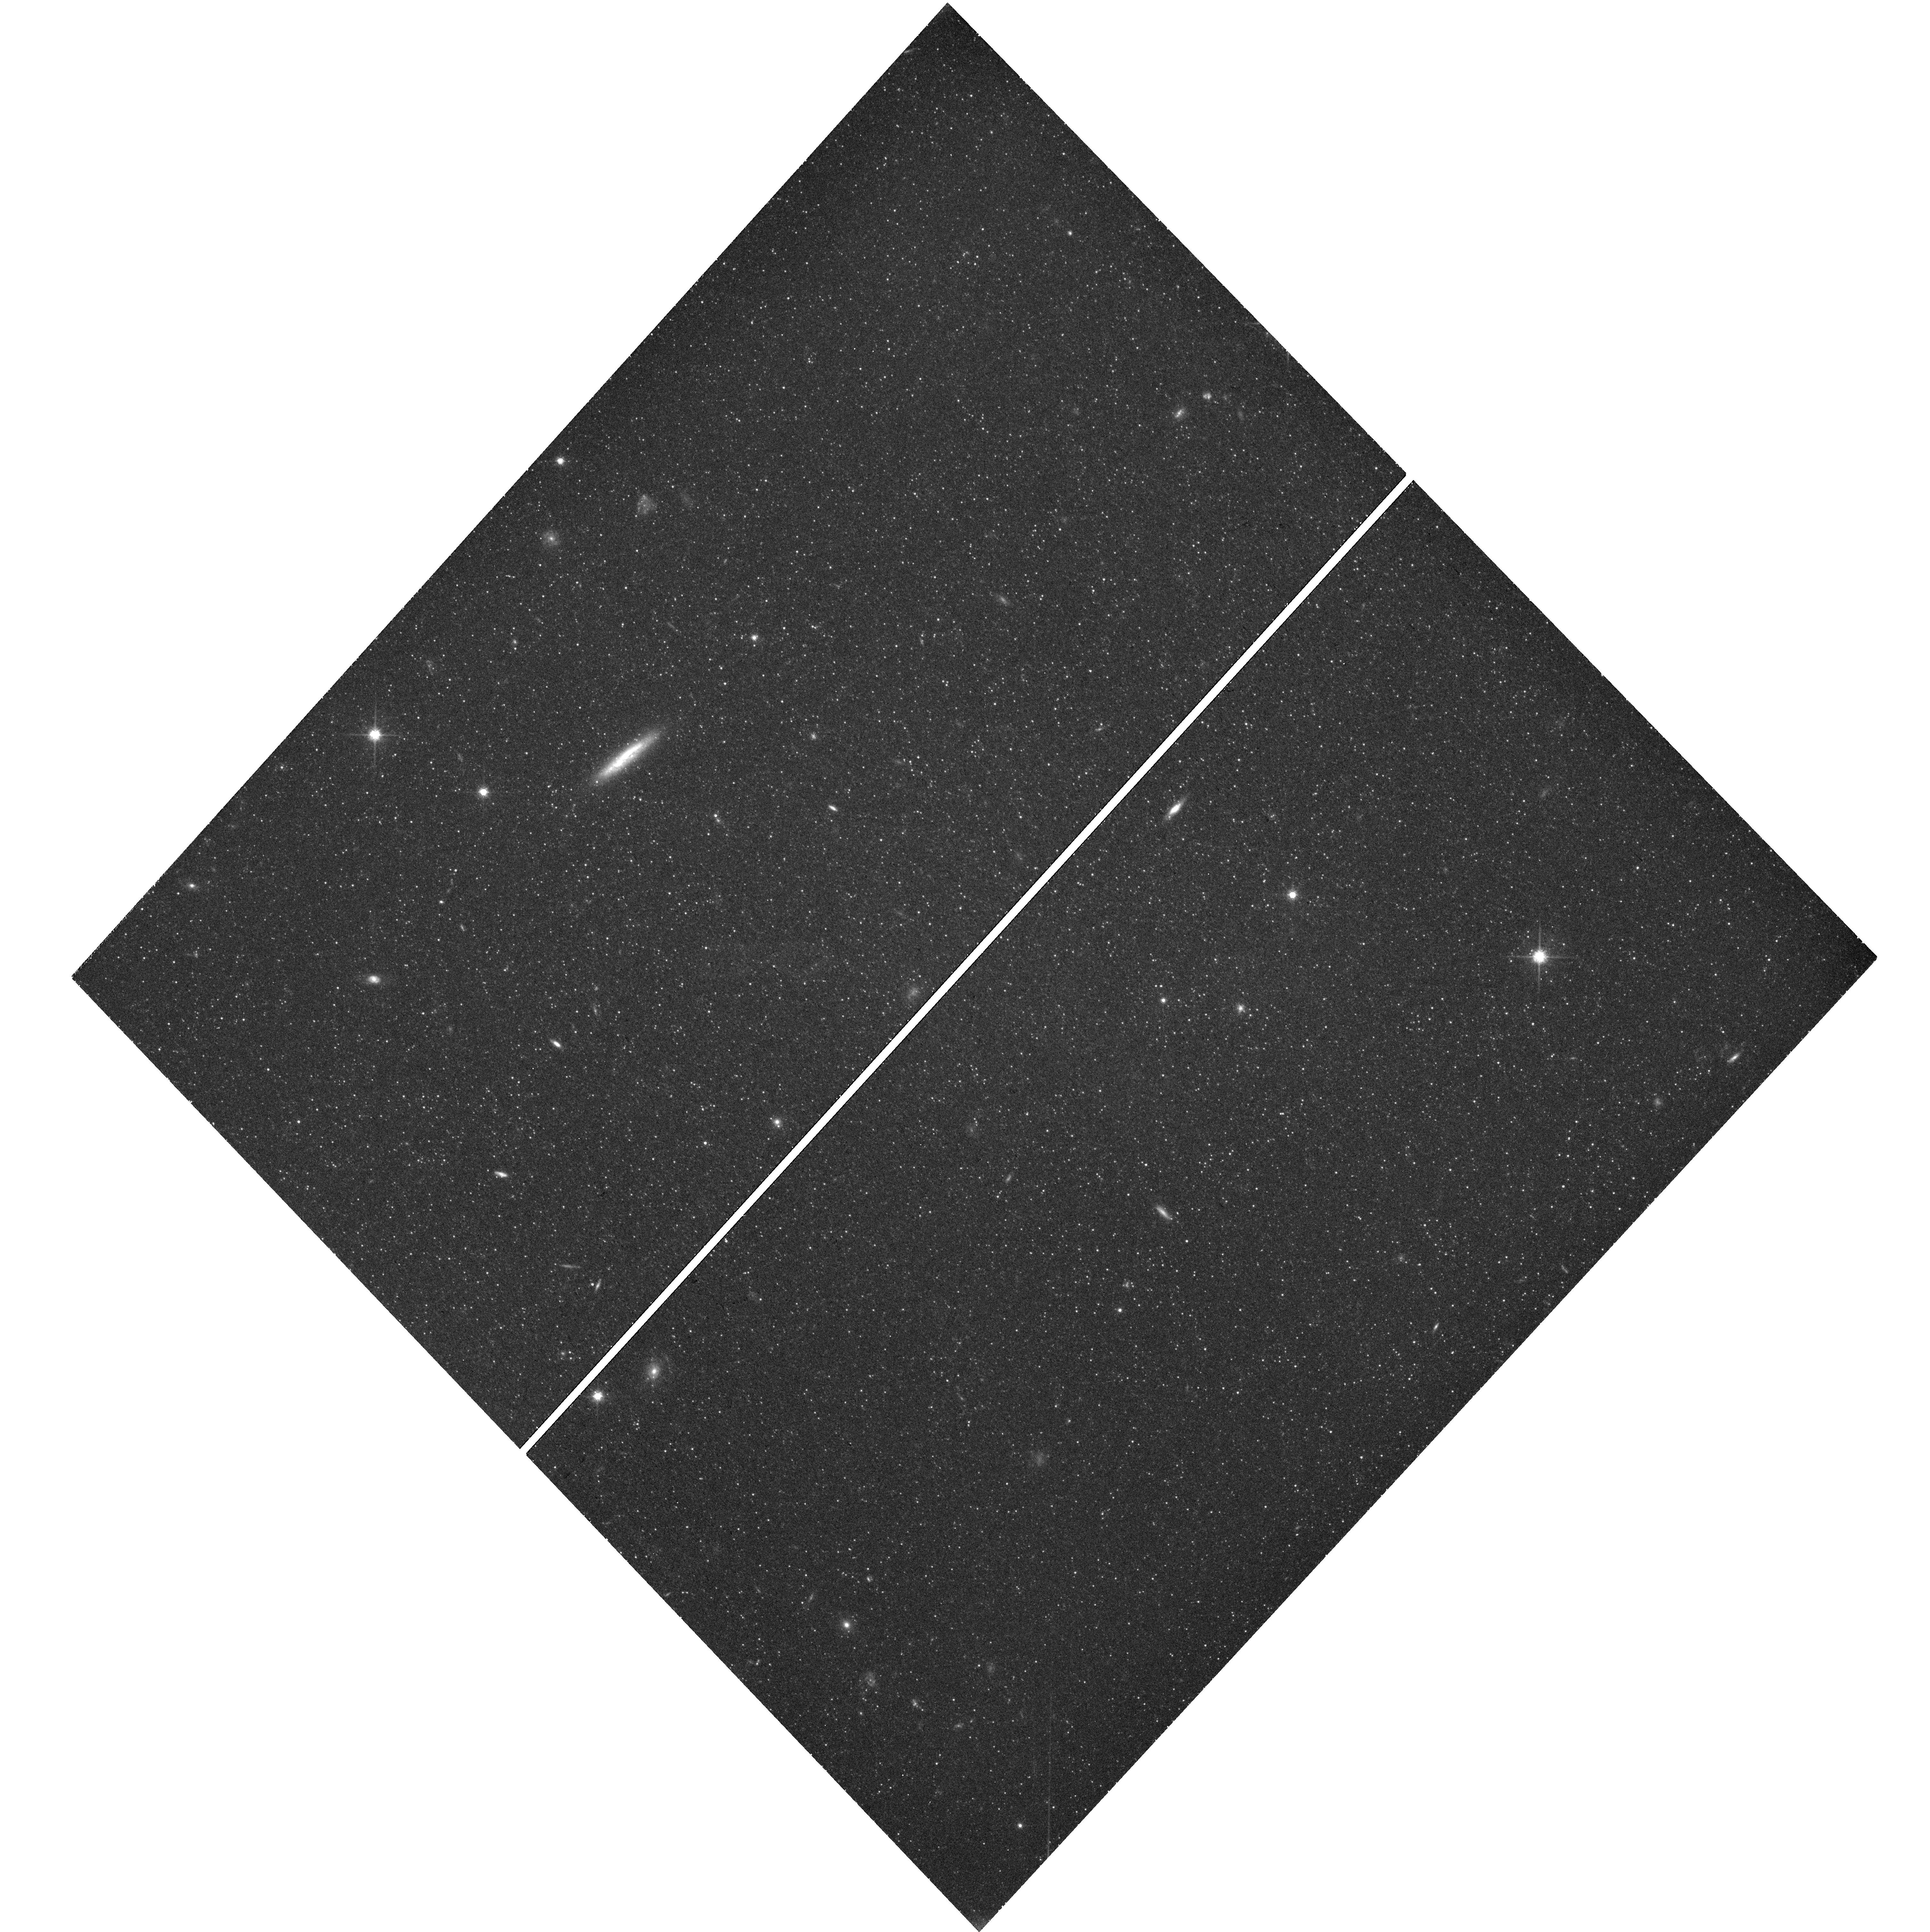
Target: NAME-F8D1
Instrument: WFC3/UVIS
Filter: F814W
Exposure: 45 min
Observation ID: hst_16191_02_wfc3_uvis_f814w_ieea02

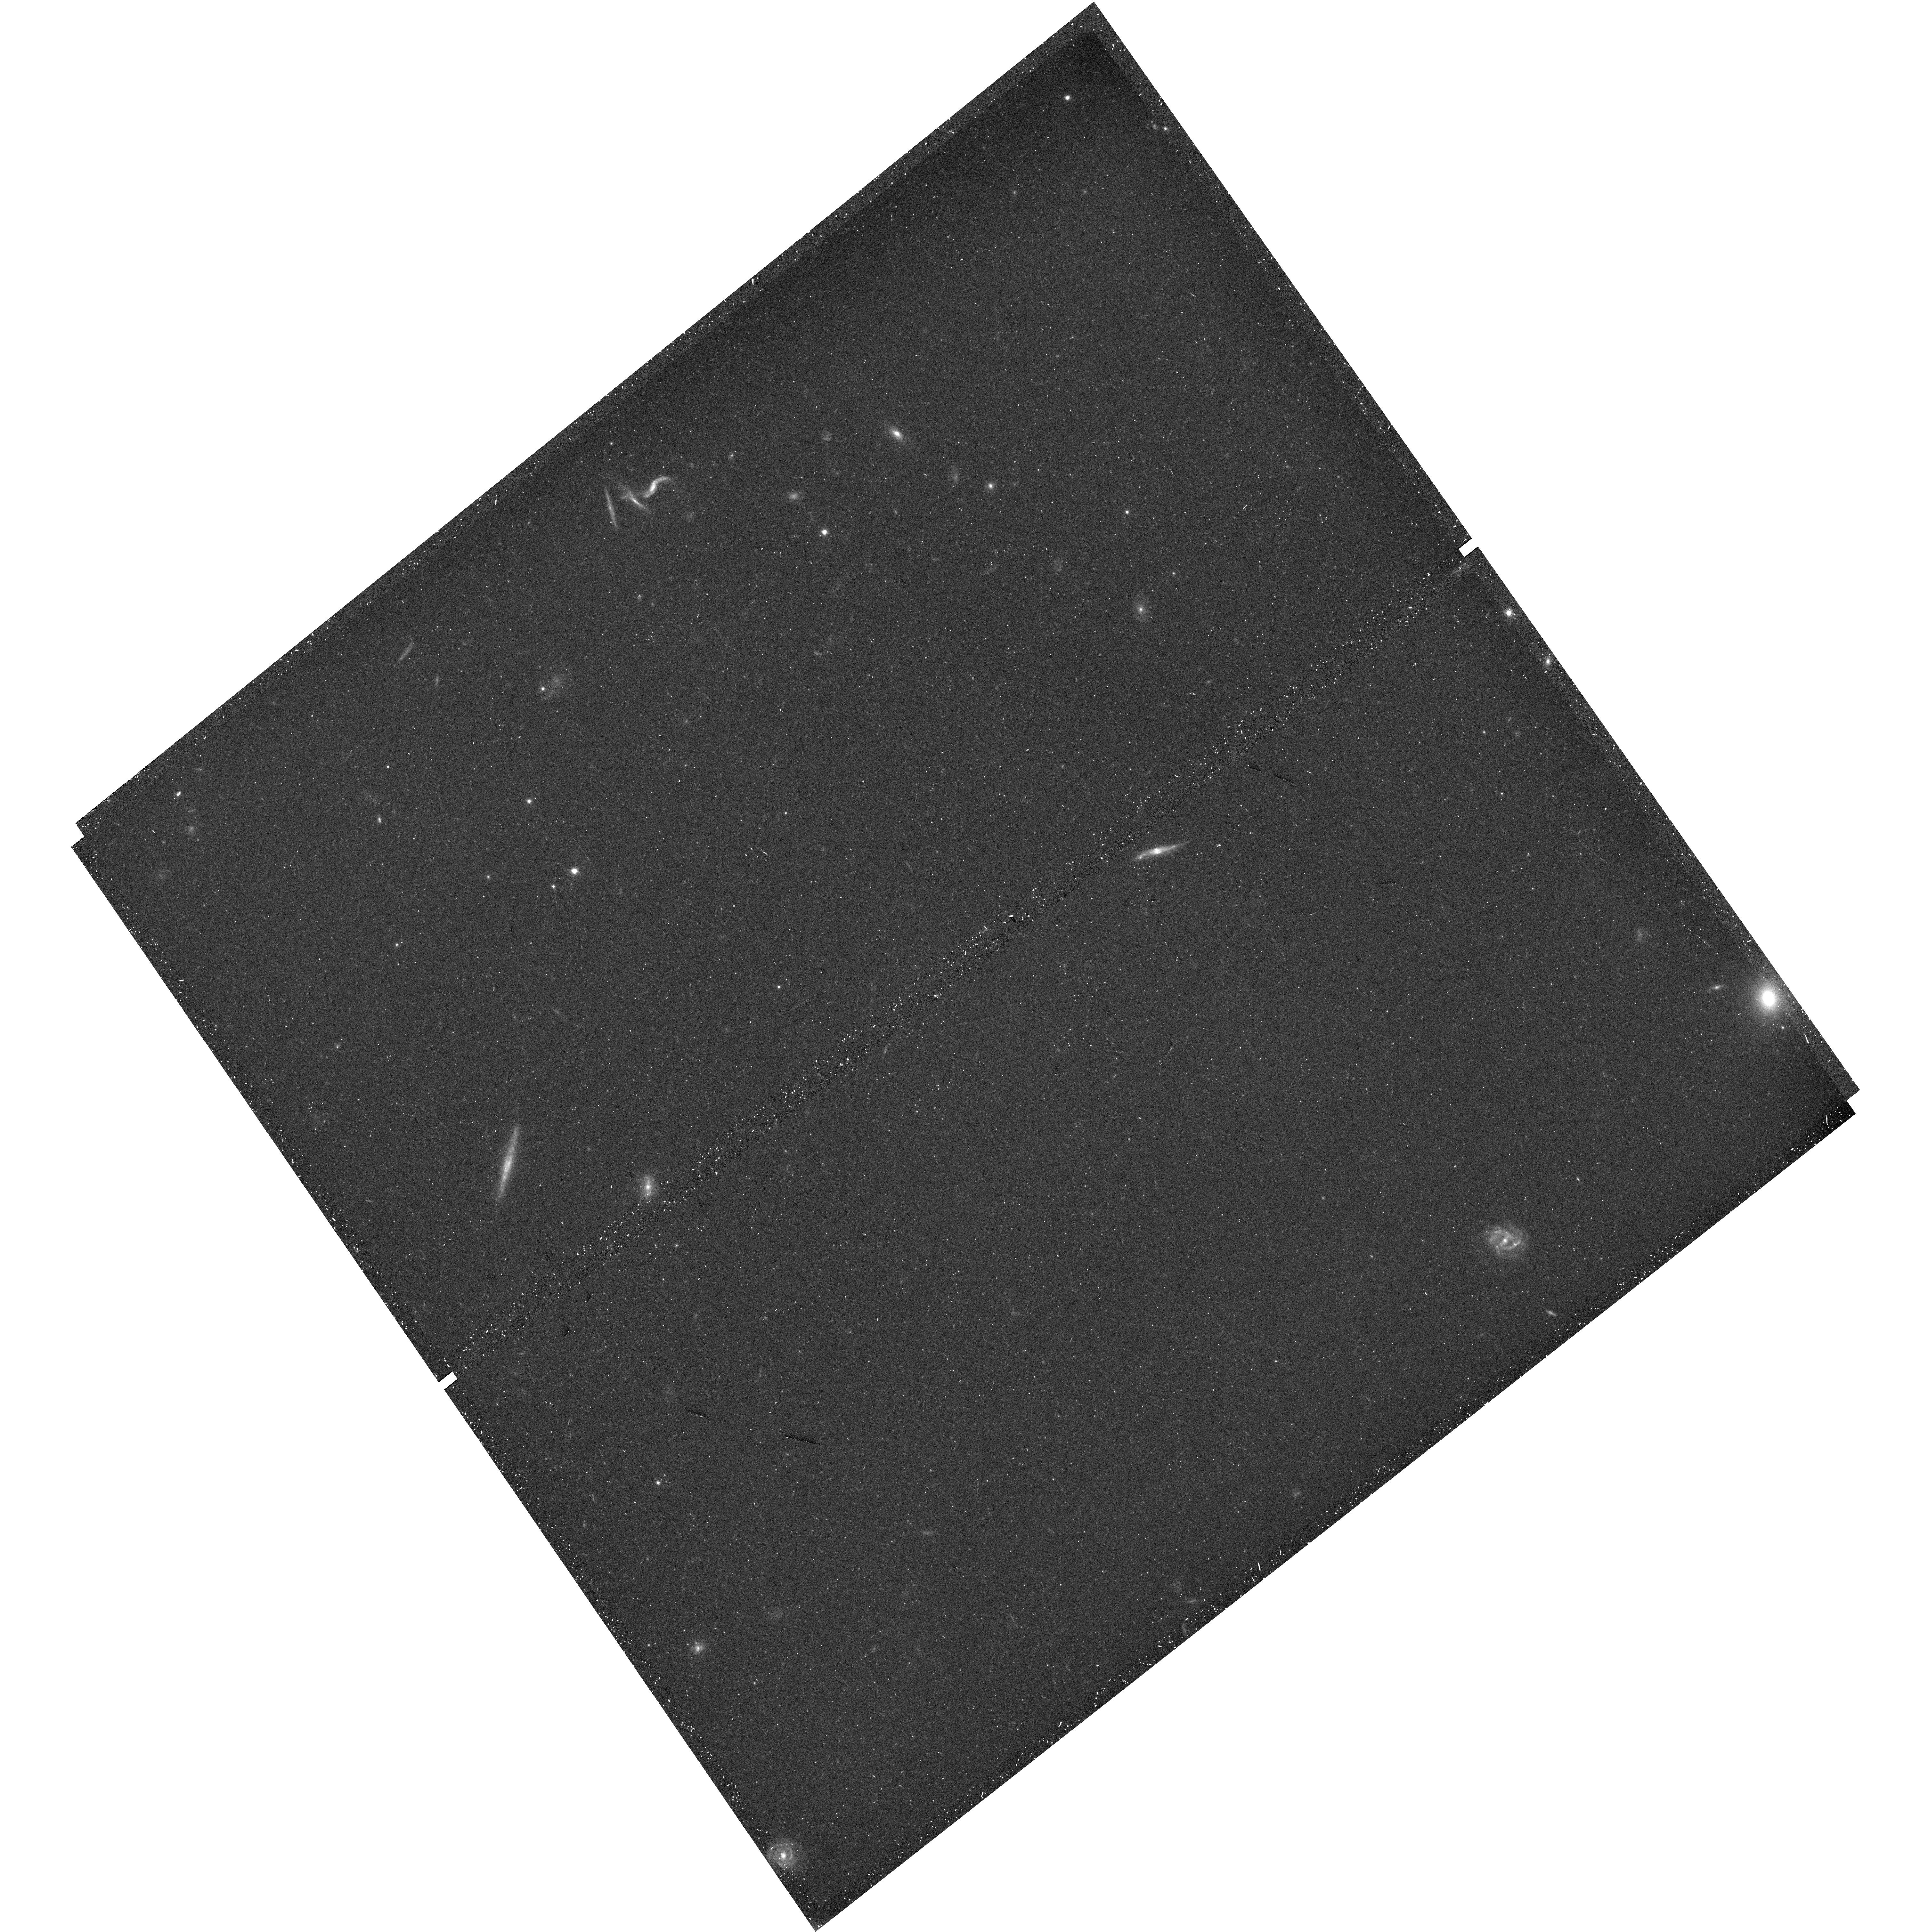
Target: F8D1-FIELD2
Instrument: WFC3/UVIS
Filter: F606W
Exposure: 20 min
Observation ID: hst_16191_33_wfc3_uvis_f606w_ieea33

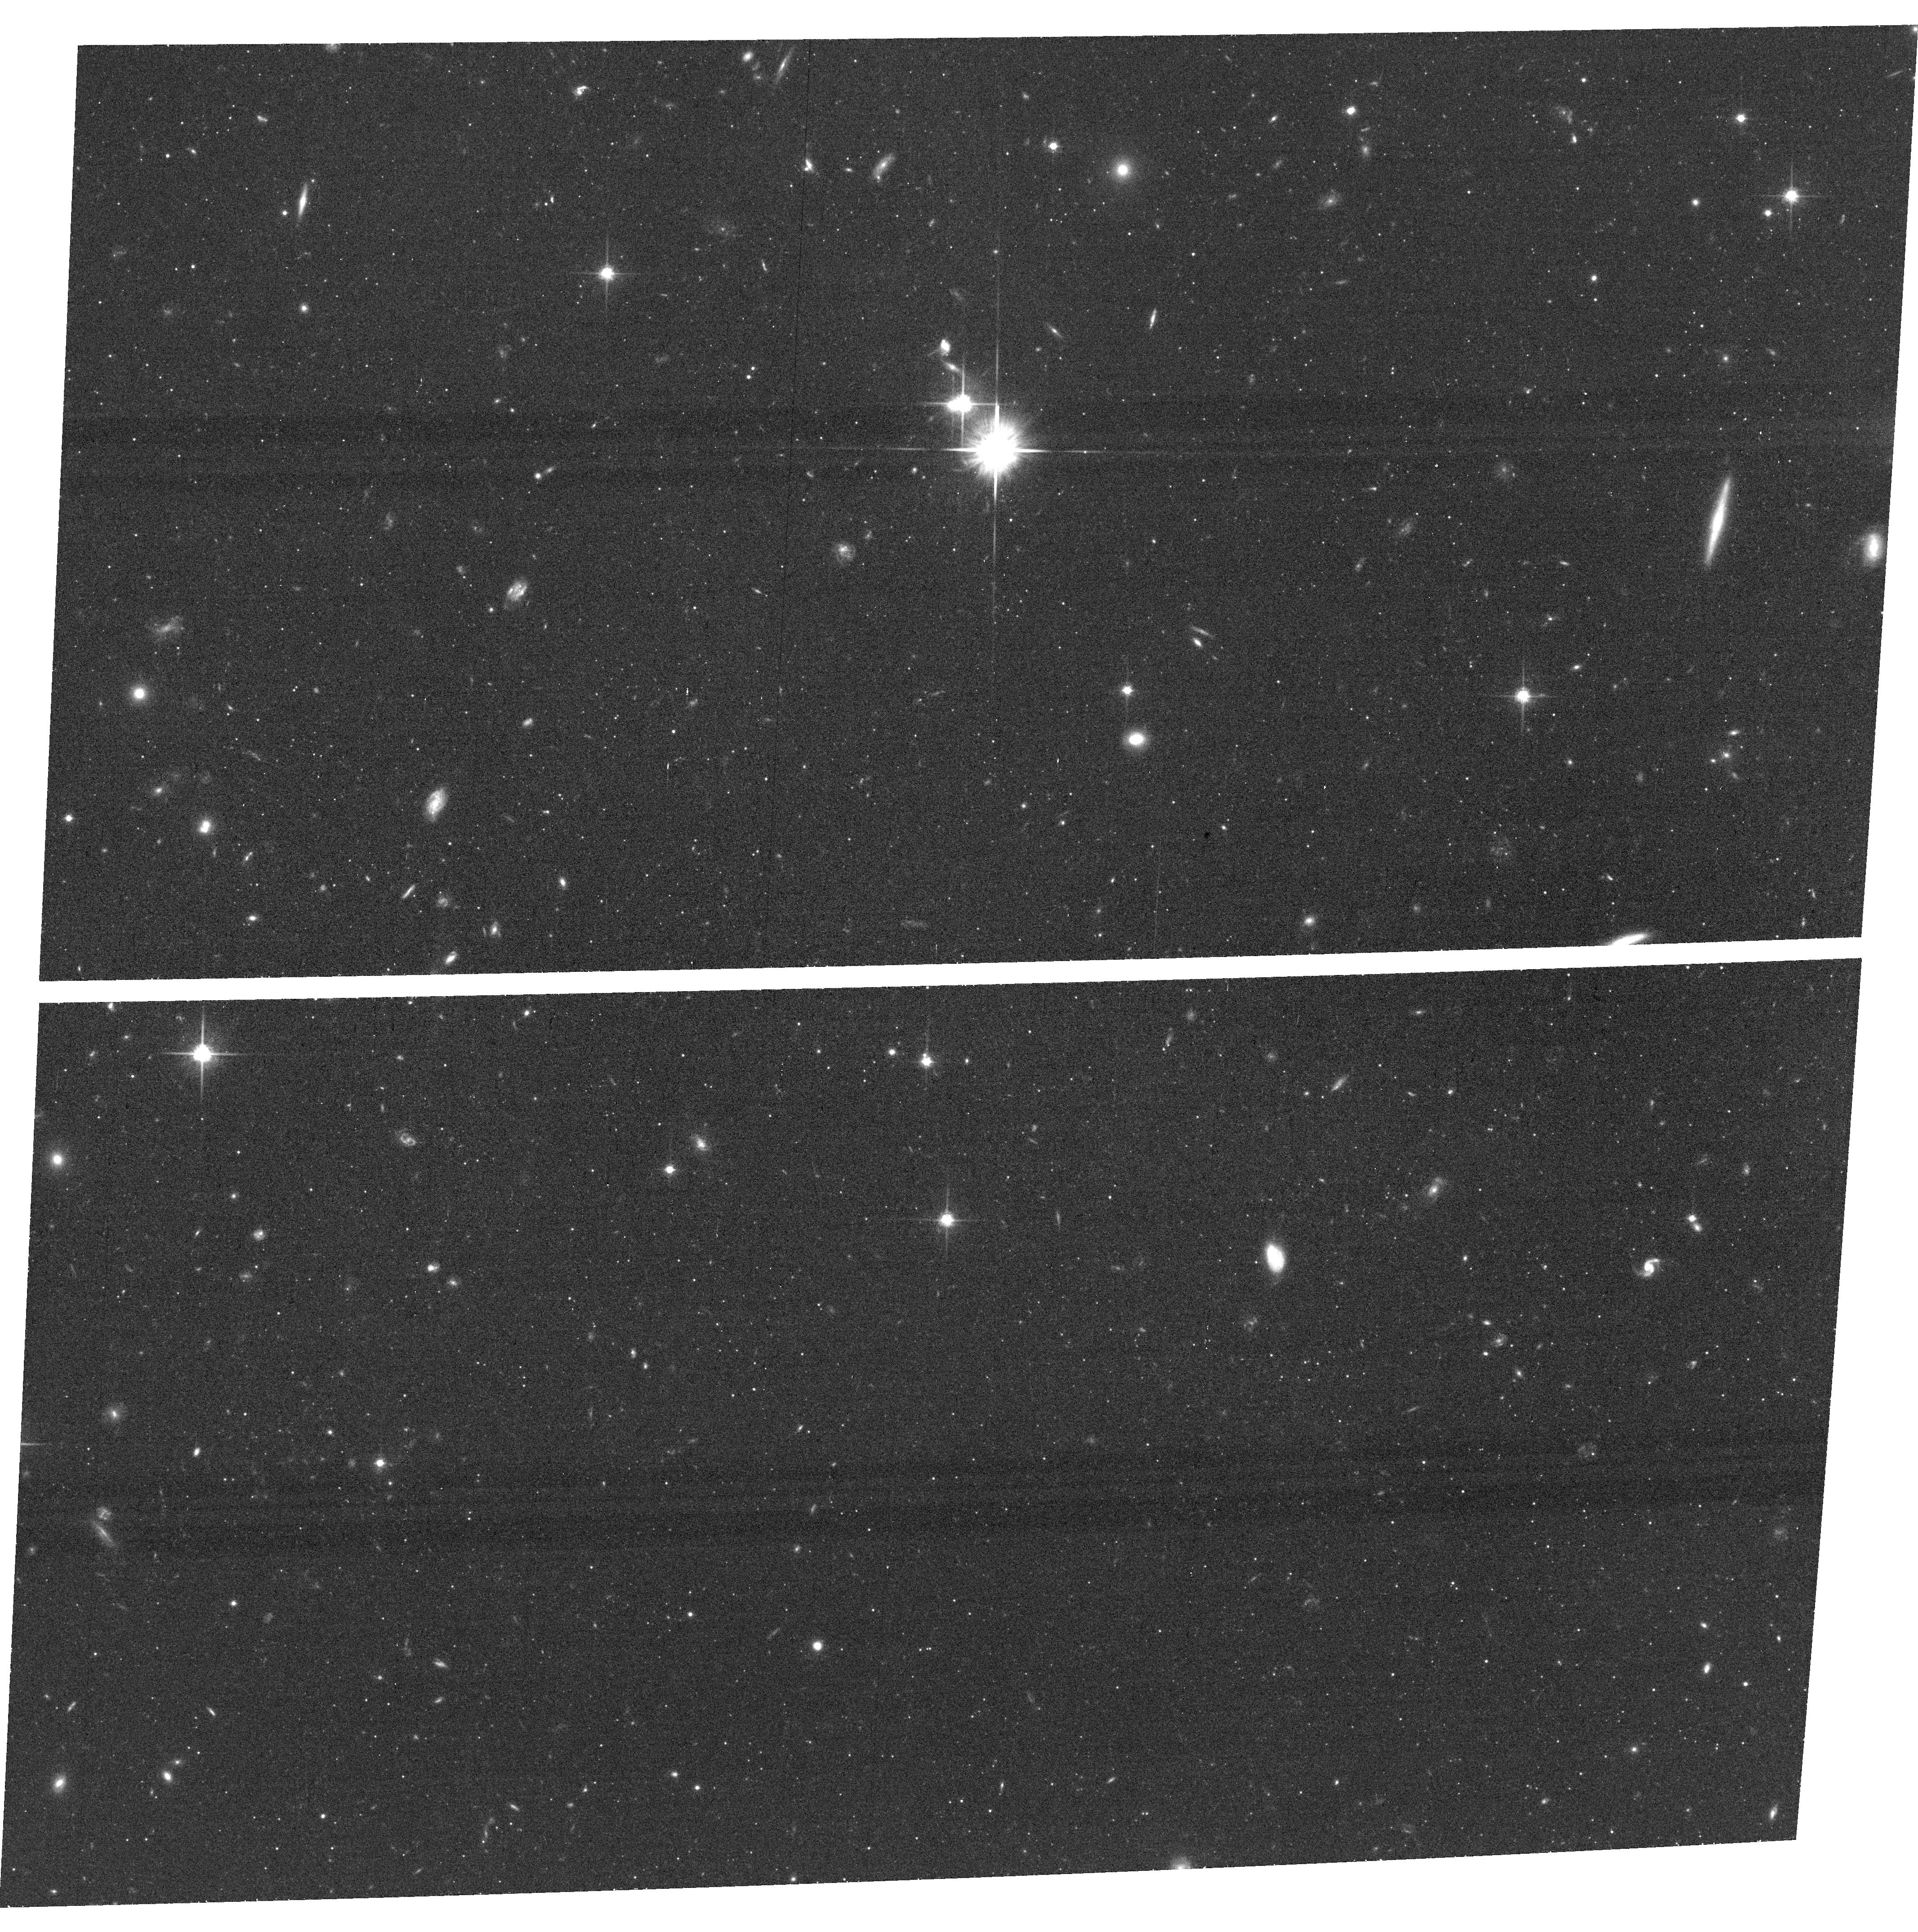
Target: field at RA 146.380°, Dec 67.505°
Instrument: ACS/WFC
Filter: F814W
Exposure: 43 min
Observation ID: hst_16191_05_acs_wfc_f814w_jeea05

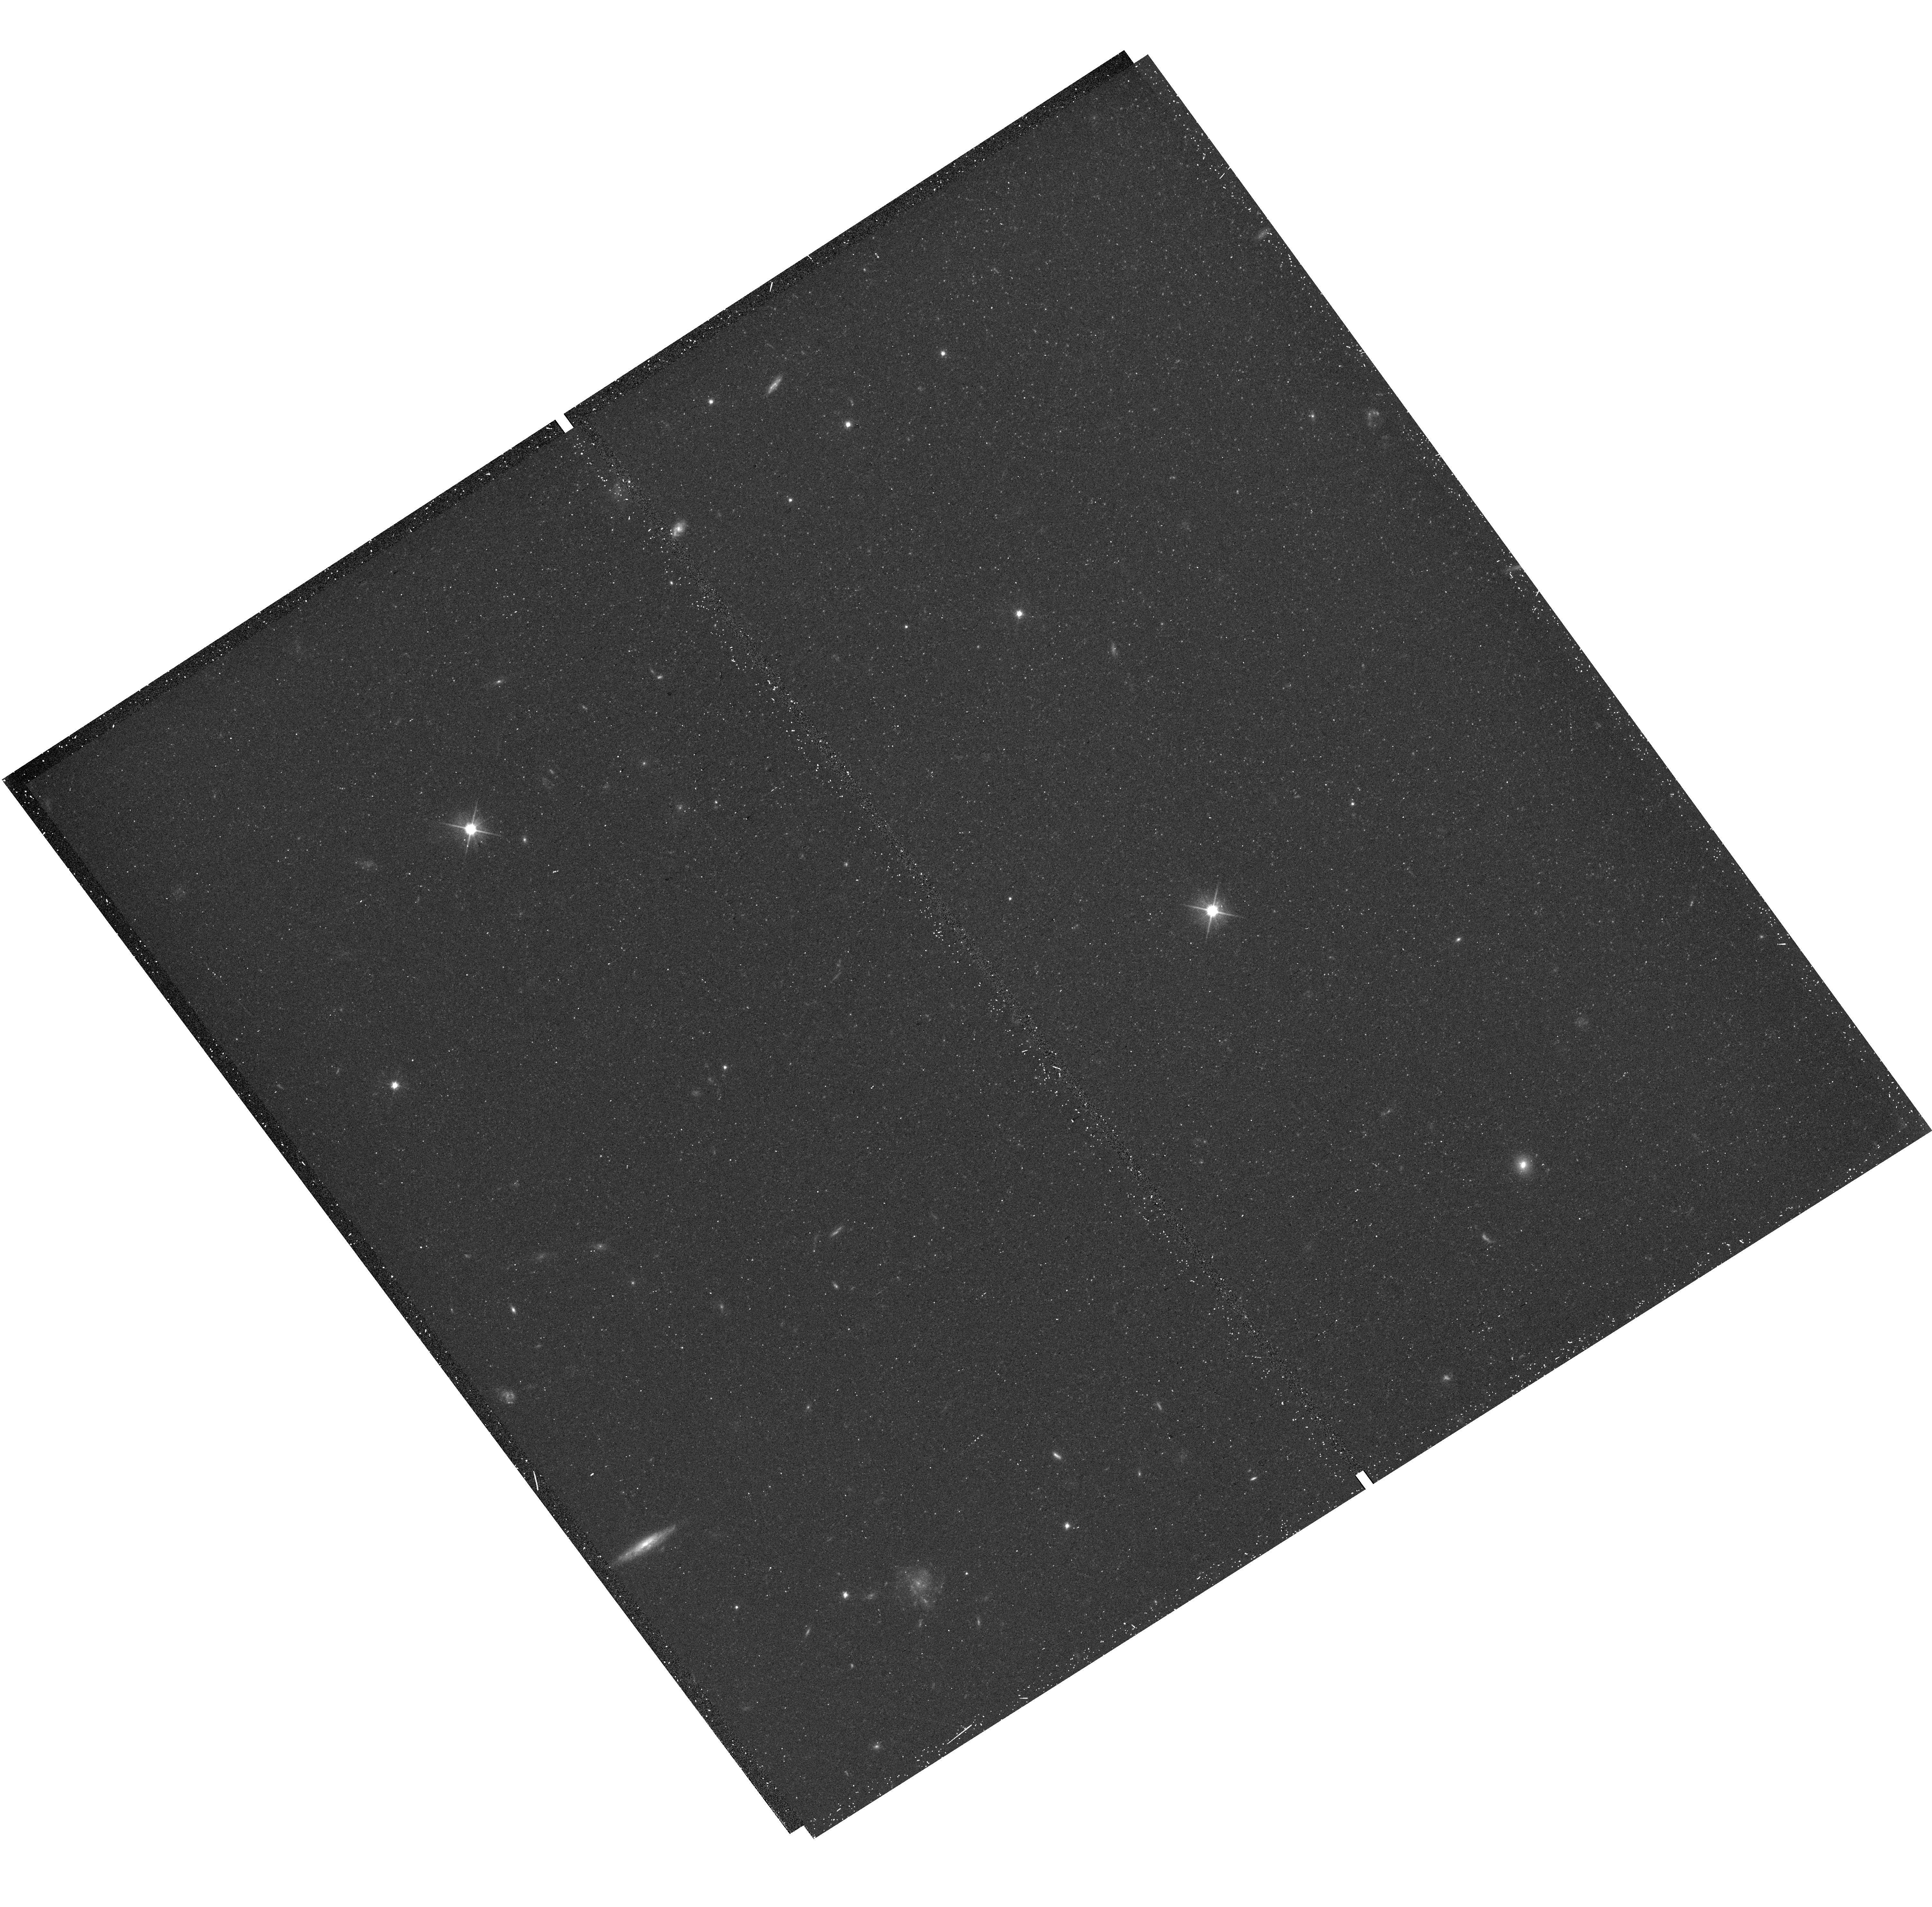
Target: F8D1-FIELD4
Instrument: WFC3/UVIS
Filter: F606W
Exposure: 20 min
Observation ID: hst_16191_35_wfc3_uvis_f606w_ieea35

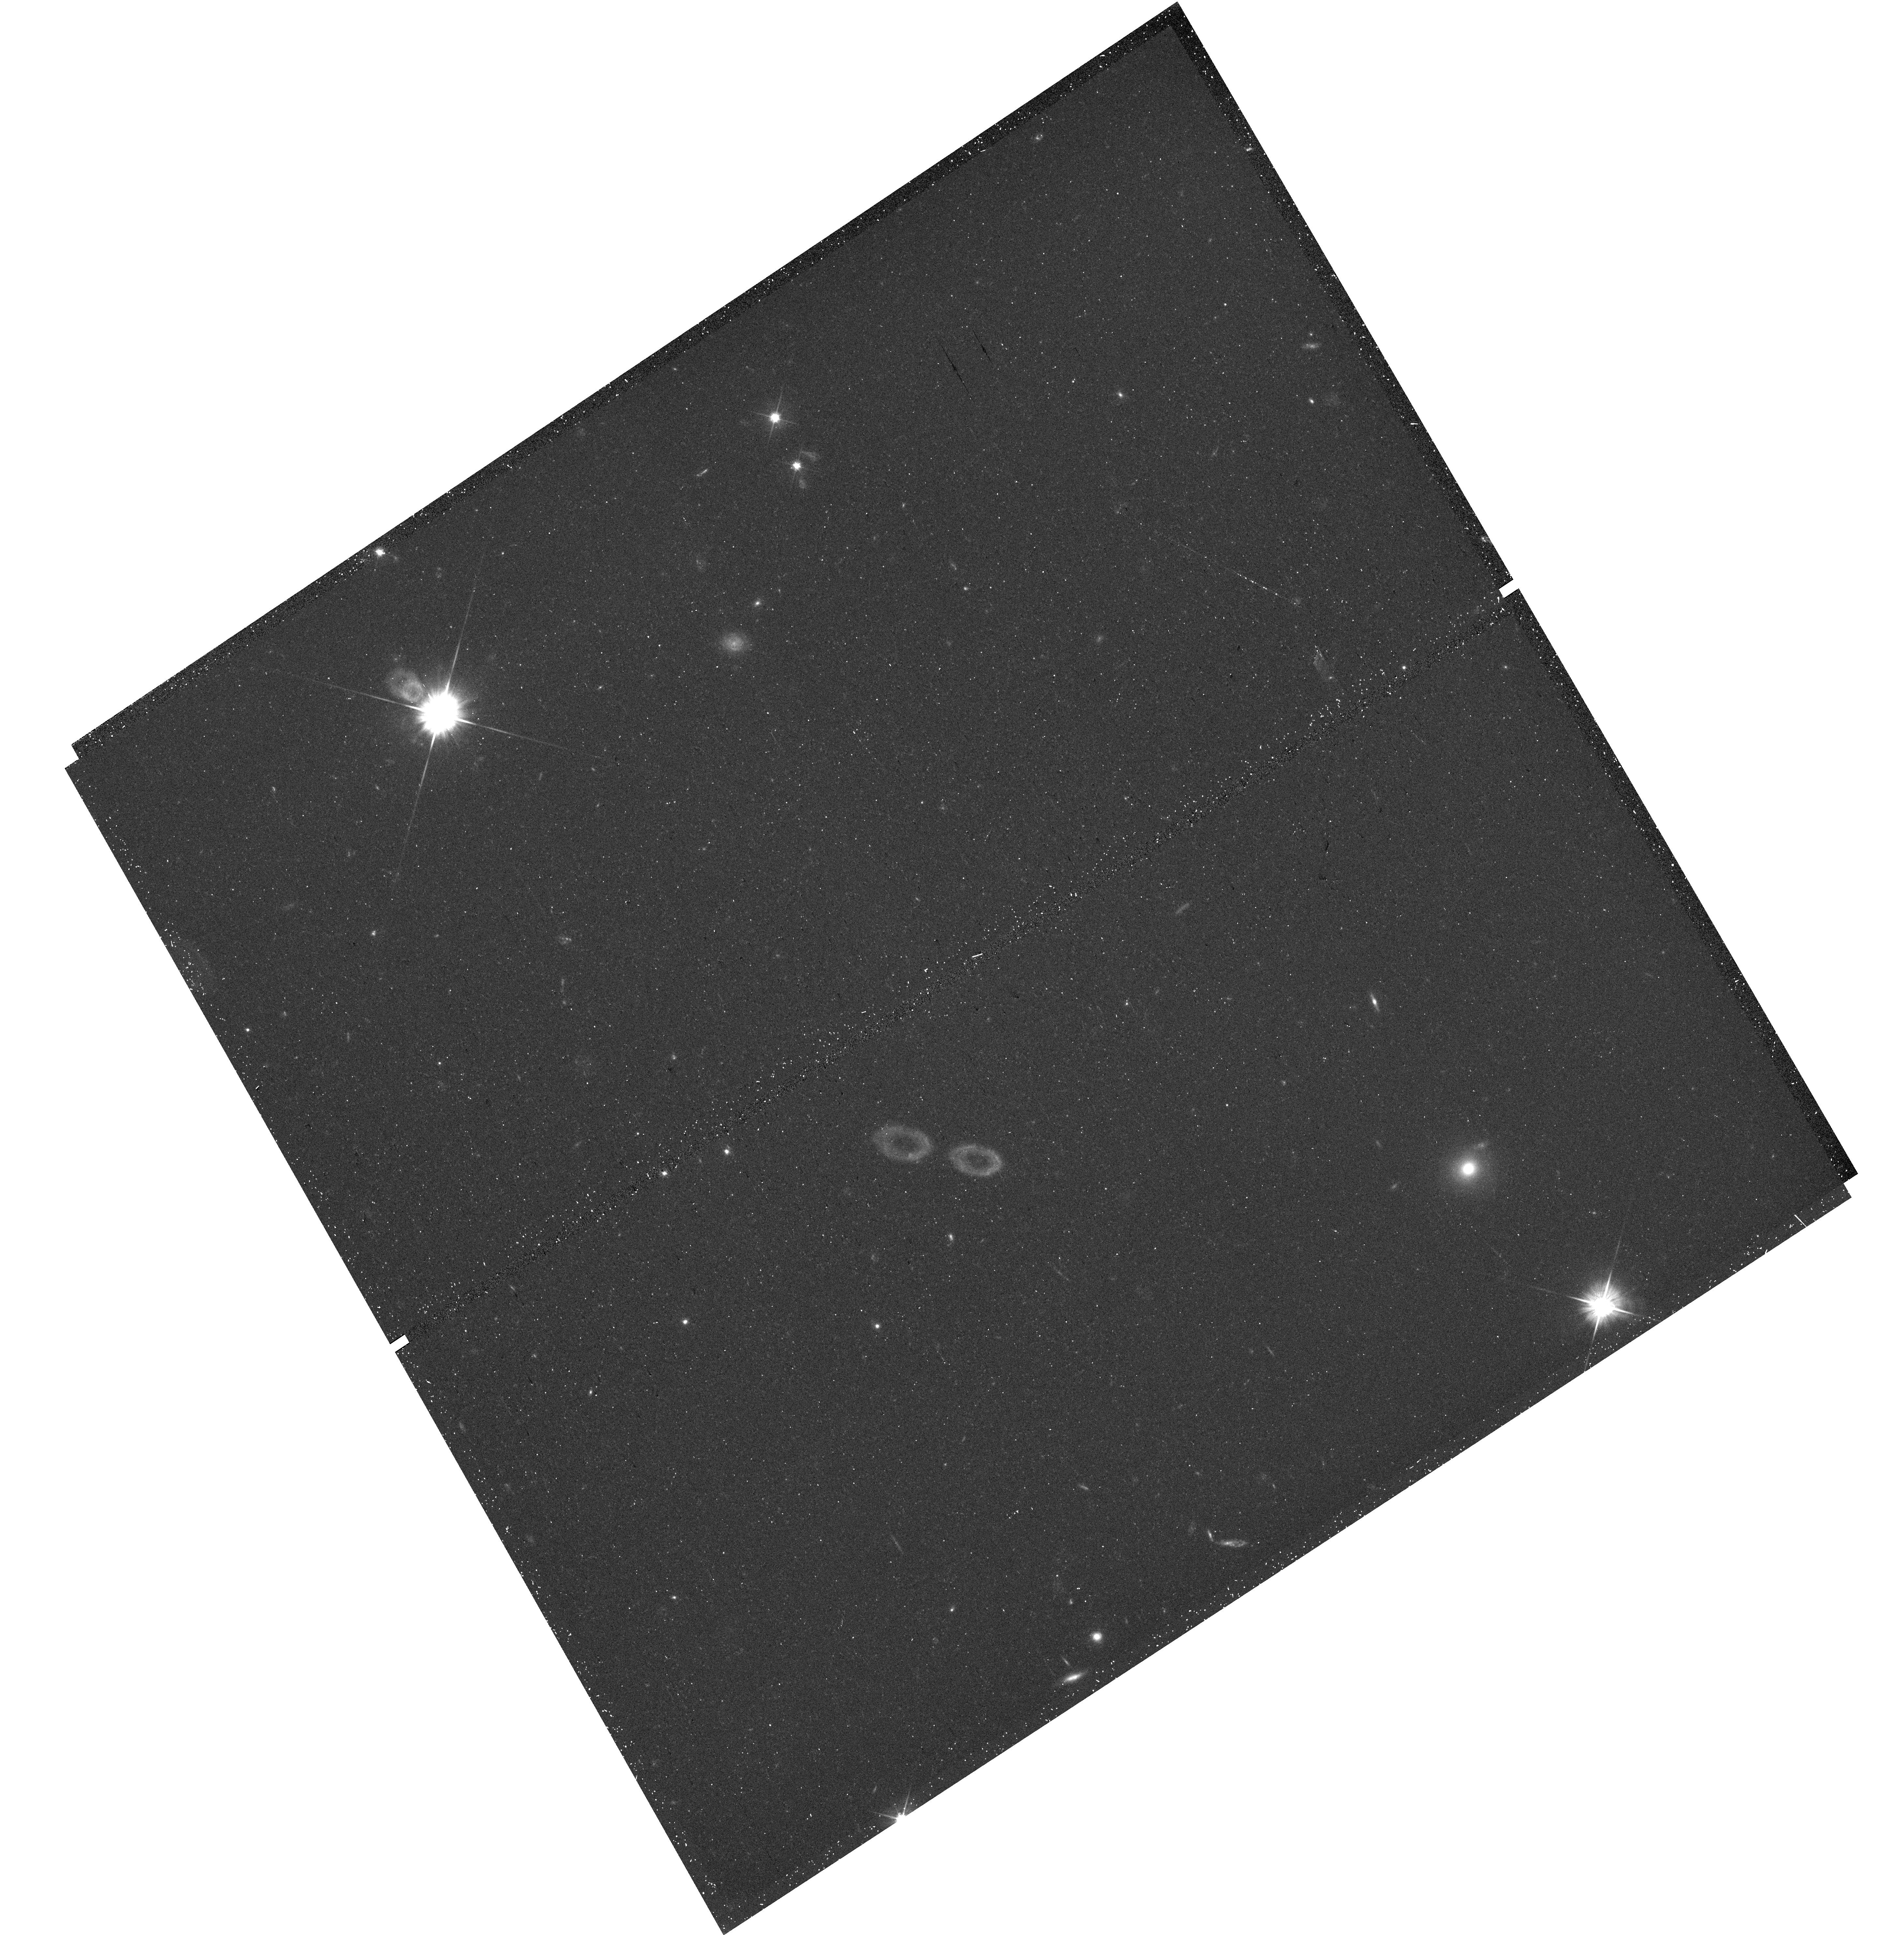
Target: F8D1-FIELD3
Instrument: WFC3/UVIS
Filter: F606W
Exposure: 20 min
Observation ID: hst_16191_34_wfc3_uvis_f606w_ieea34

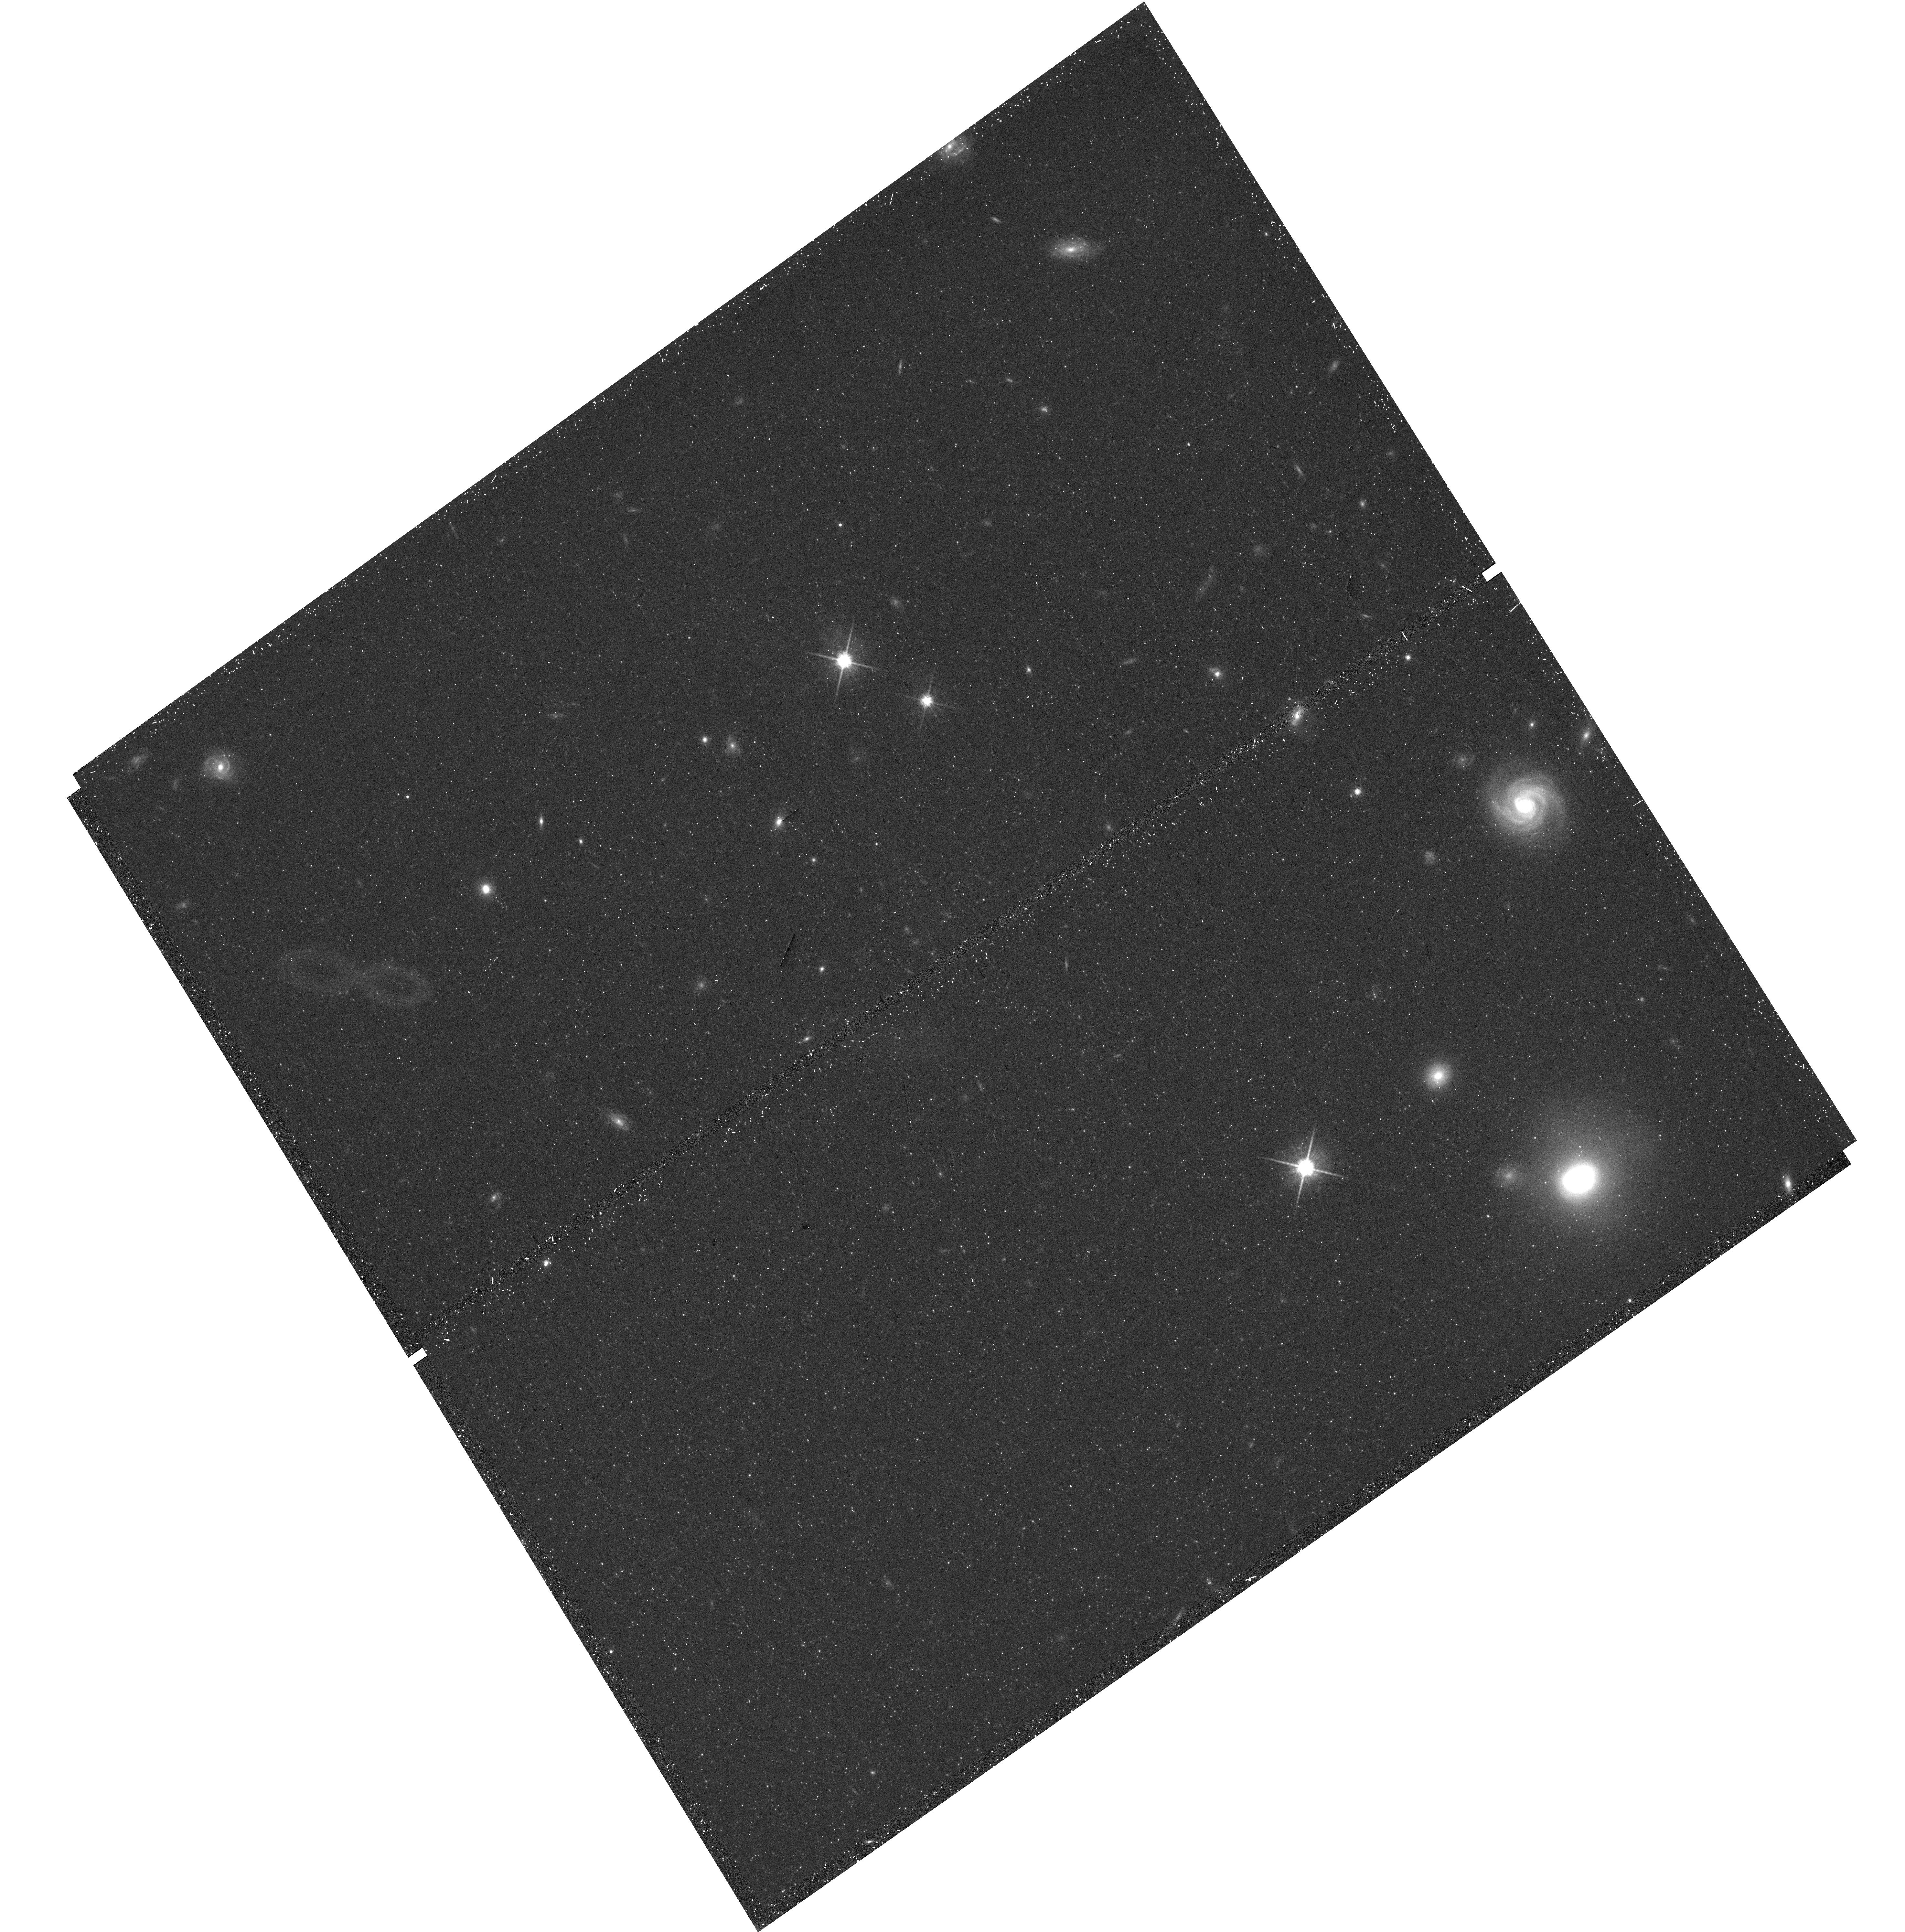
Target: F8D1-FIELD1
Instrument: WFC3/UVIS
Filter: F814W
Exposure: 23 min
Observation ID: hst_16191_32_wfc3_uvis_f814w_ieea32

A Benchmark Survey of Resolved Stellar Populations in the Nearest Ultra Diffuse Galaxy, F8D1 (PI: Smercina, Adam)

Ultra diffuse galaxies (UDGs) --- a remarkable class of low-surface brightness galaxy --- have been recently discovered in large quantities, possessing large physical sizes (>2 kpc), yet low central surface brightness (~25 mag/arcsec^2) and stellar mass (<10^8 M_sun). These galaxies, abundant in groups and clusters, are completely distinct from normal galaxy populations, suggesting formation mechanisms that are unexpected, yet important for galaxy evolution. Substantial HST time has been spent to better understand UDGs as a population. Yet, nearly every known UDG is too distant to resolve their stellar populations, which are likely crucial to understanding their origins. Only one known UDG is close enough to study in detail: F8D1 is a member of the M81 group and only 3.7 Mpc away. We propose a deep, benchmark survey of F8D1's stellar populations --- a crucial case study of UDG formation physics and of the various models of UDG formation, including tidal processing and unique SFHs. This proposal targets two deep, coordinated ACS/WFC3 fields, as well as a map extending out to larger radii which will allow us to search for faint signatures of tidal disruption. In 31 orbits, we will provide the first-ever measure of a UDG's resolved SFH, as well as its SFH gradient, and will constrain the presence of any tidal signatures within 5*R_eff, down to the deepest-ever (~33 mag/arcsec^2) surface brightness limit. With a fraction of the current HST investment, we will conduct the first `Rosetta Stone' investigation of a UDG. This high legacy-value resolved-star dataset will be key to deciphering the complex potential avenues leading to the formation of these enigmatic galaxies.